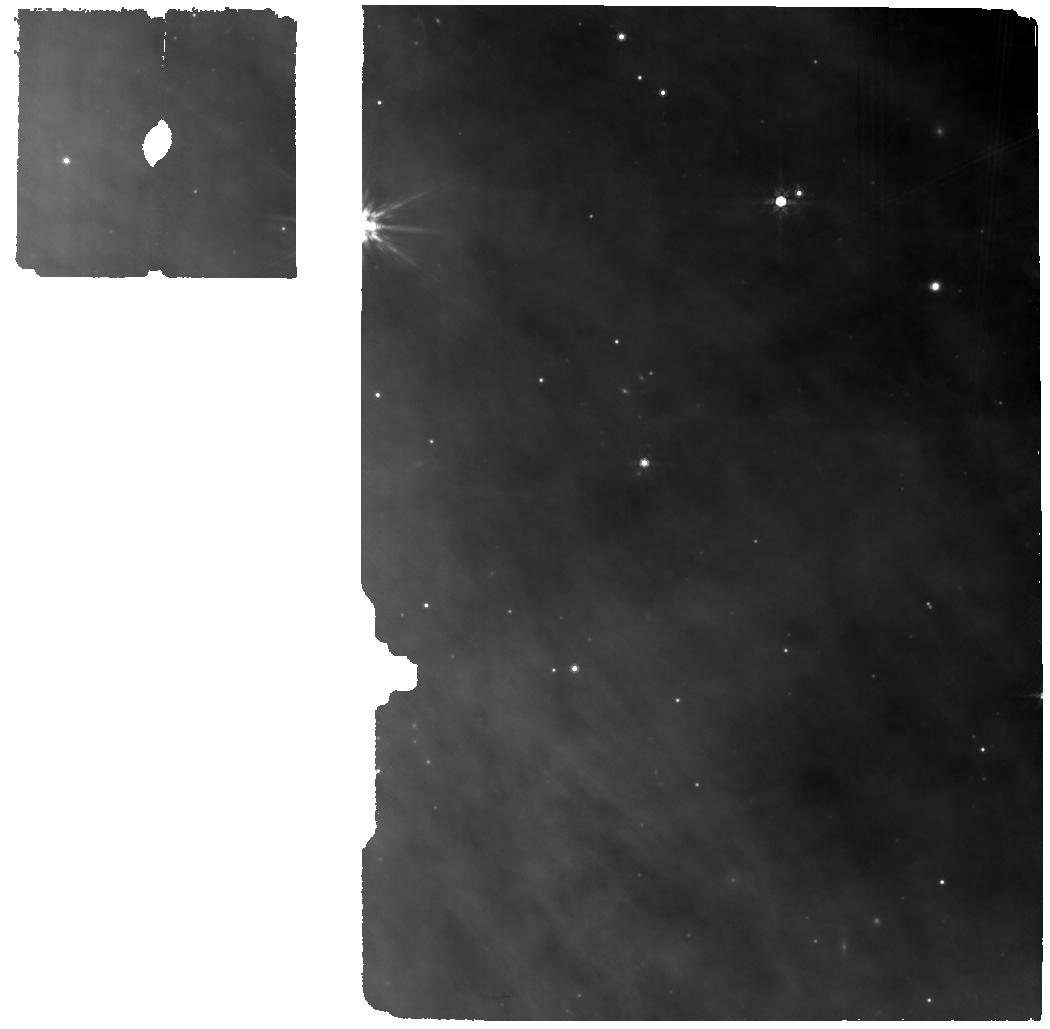
Target: GY92-213. Instrument: MIRI. Filter: F770W. Exposure: 34 min. Observation ID: jw07135-o017_t017_miri_f770w

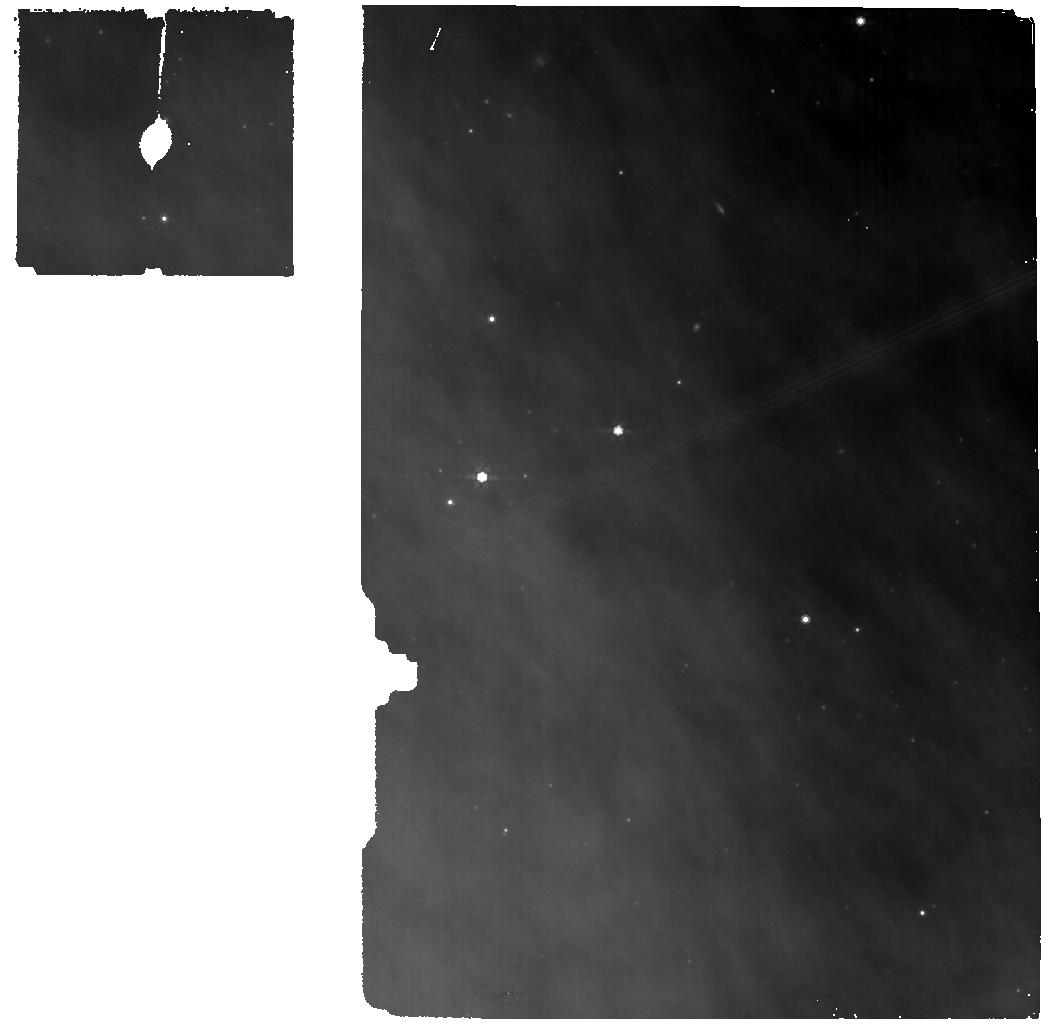
Target: BKG_17-29-18-36. Instrument: MIRI. Filter: F770W. Exposure: 17 min. Observation ID: jw07135-o045_t045_miri_f770w

Population Study of Chemistry in the First Million Years of Planet Formation: A MIRI Survey of Embedded Disks in Ophiuchus (PI: Zhang, Ke)

We propose a comprehensive JWST-MIRI survey for 40 Class I/FS disks in the Ophiuchus region. This survey will provide the first population study of the chemical composition and pebble drift conditions during the crucial first Myr of planet formation. Recent research indicates that planet formation may begin much earlier and proceed faster than traditionally believed, with critical planet formation processes initiating during the embedded disk stage (less than 1Myr). Previous JWST/MIRI programs have mostly focused on very young Class 0 sources (<0.2 Myr, may not have a disk yet) or older Class II disks, leaving the bulk population of embedded disks —Class I (0.1–0.6 Myr) and Flat Spectrum (FS, 0.6–1 Myr) sources—largely unexplored. MIRI spectra of a preliminary small sample of Class I/FS sources reveal that molecules such as gas-phase H2O, CO, CO2, C2H2, HCN, and OH are readily detectable. Interestingly, these spectra suggest a distinctive chemistry compared to older Class II disks, aligning with a water-rich and CO2-poor phase in the first Myr predicted by pebble drift models. Ophiuchus is the closest star-forming region with a large population of embedded disks and the only region with most of embedded disks characterized with high-resolution ALMA observations (5-10 au). Leveraging existing ALMA observations, this program will provide crucial insight into the early disk composition in the terrestrial planet-forming region and key constraints to the pebble fluxes and volatile transport within the first Myr under a wide range of stellar and disk properties.